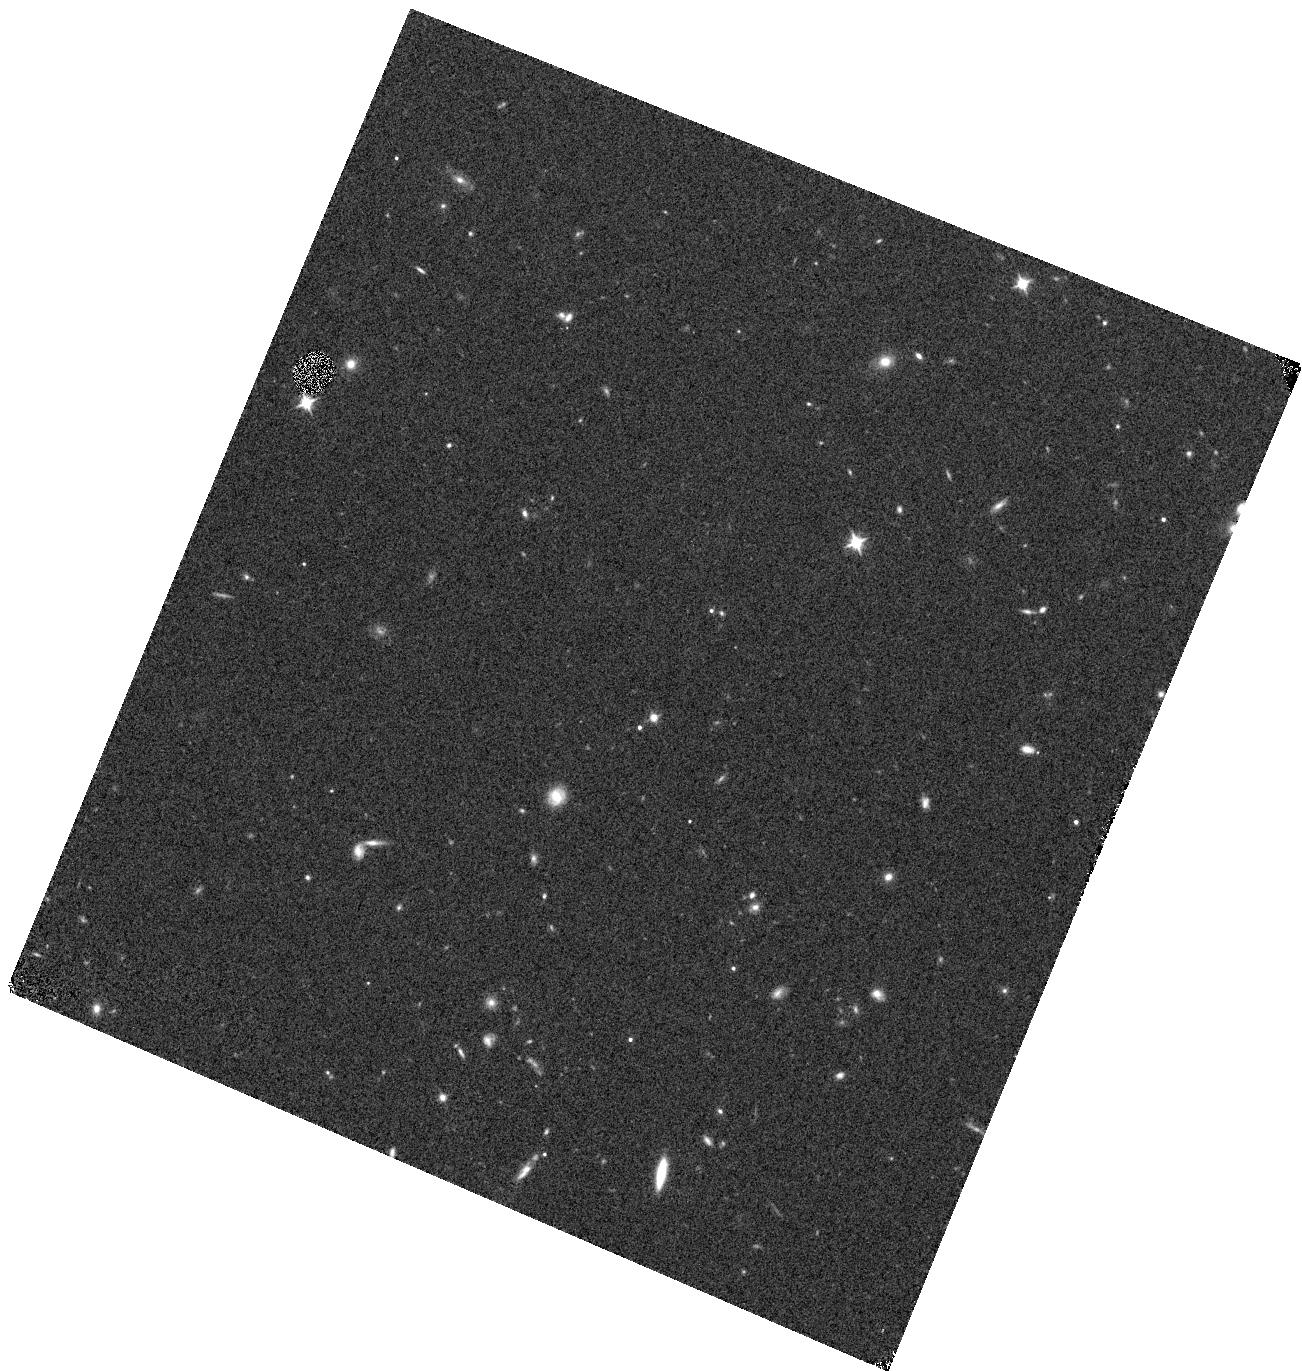
Target: J1621+5155. Instrument: WFC3/IR. Filter: F105W. Exposure: 6 min. Observation ID: hst_12184_47_wfc3_ir_f105w_ibje47

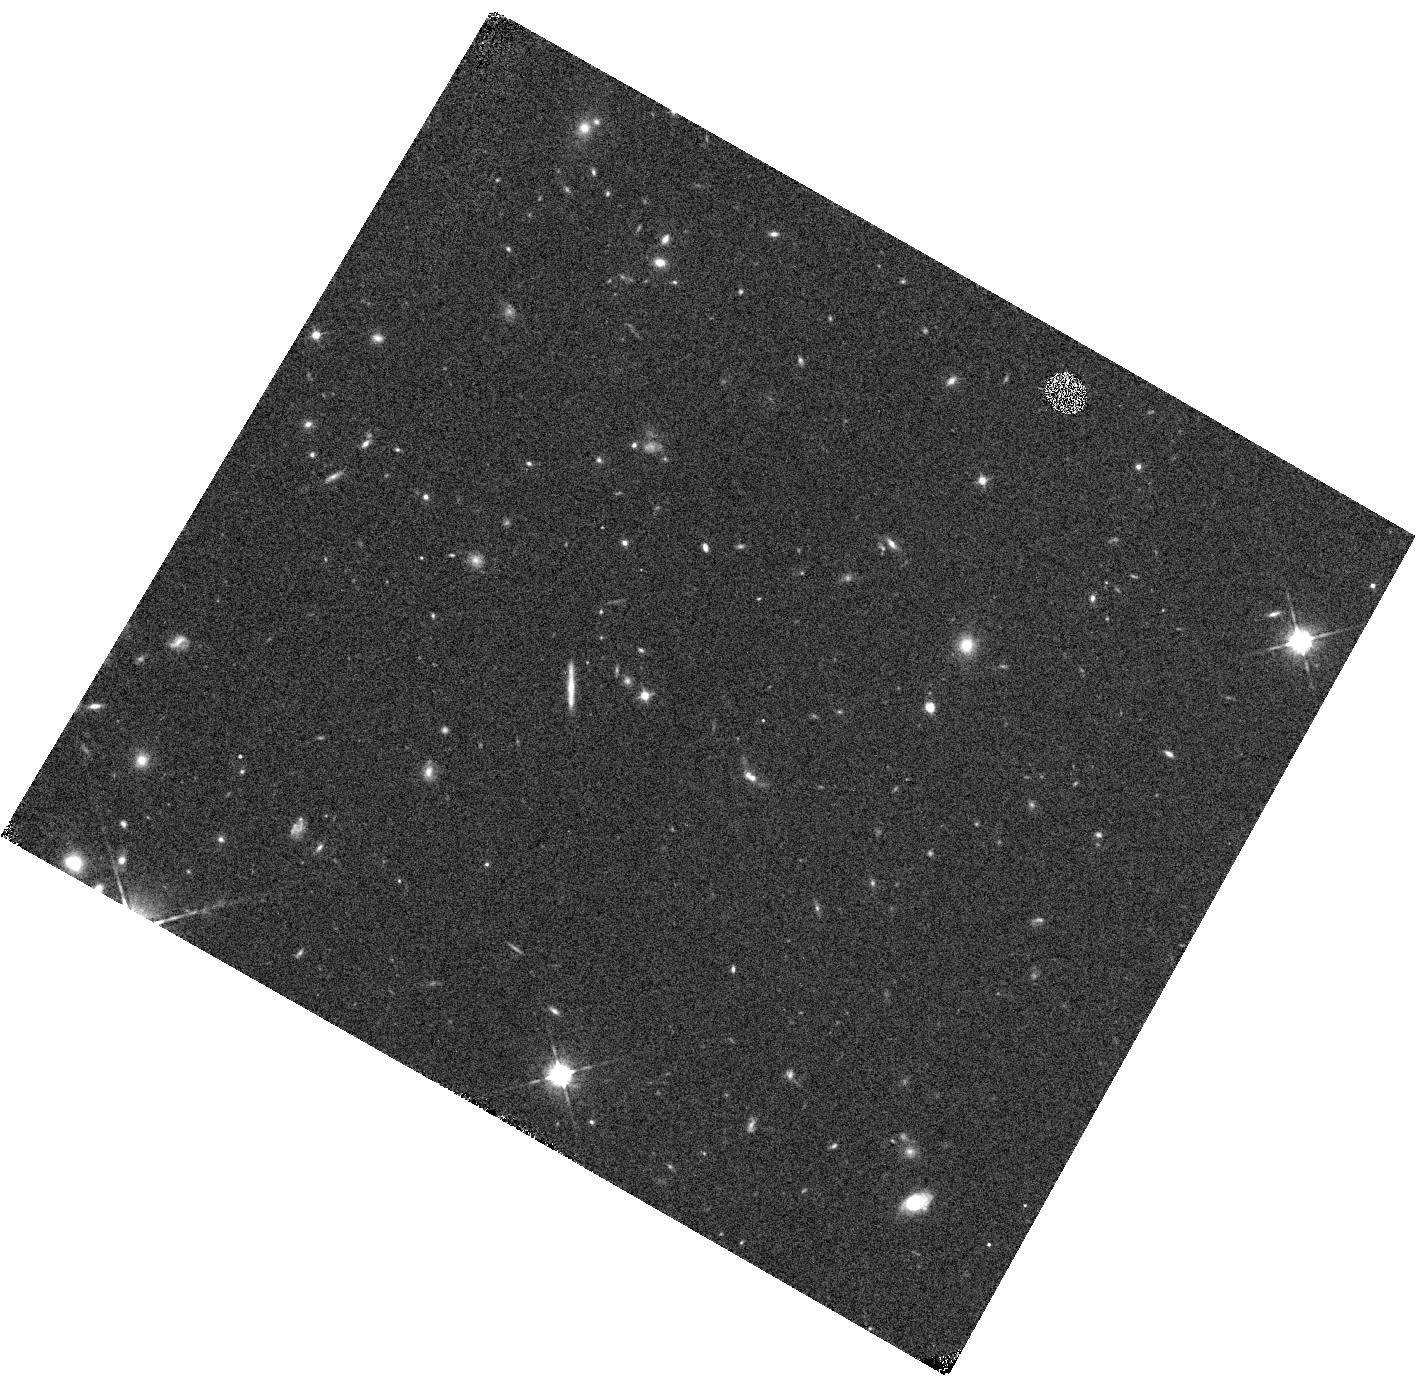
Target: J0148+0600. Instrument: WFC3/IR. Filter: F105W. Exposure: 6 min. Observation ID: hst_12184_51_wfc3_ir_f105w_ibje51

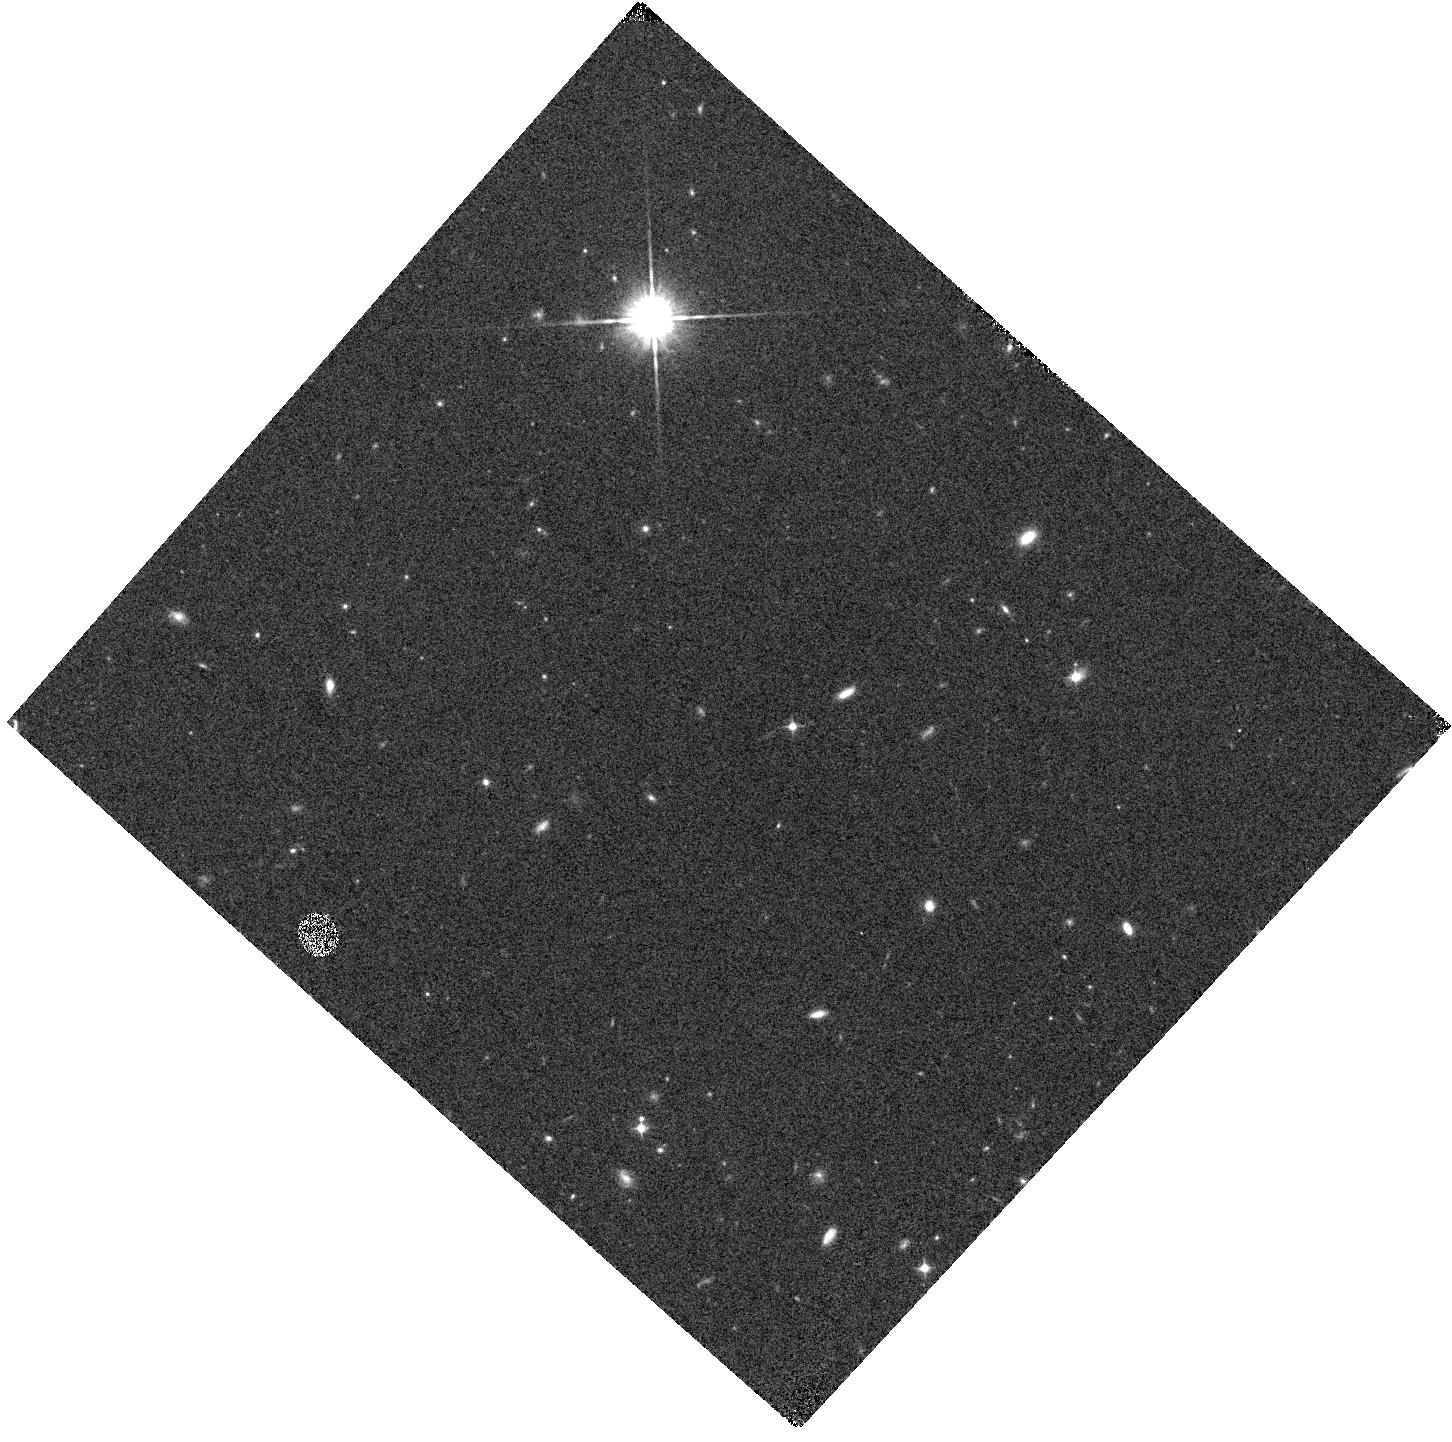
Target: SDSSJ1137+3549. Instrument: WFC3/IR. Filter: F105W. Exposure: 6 min. Observation ID: hst_12184_10_wfc3_ir_f105w_ibje10

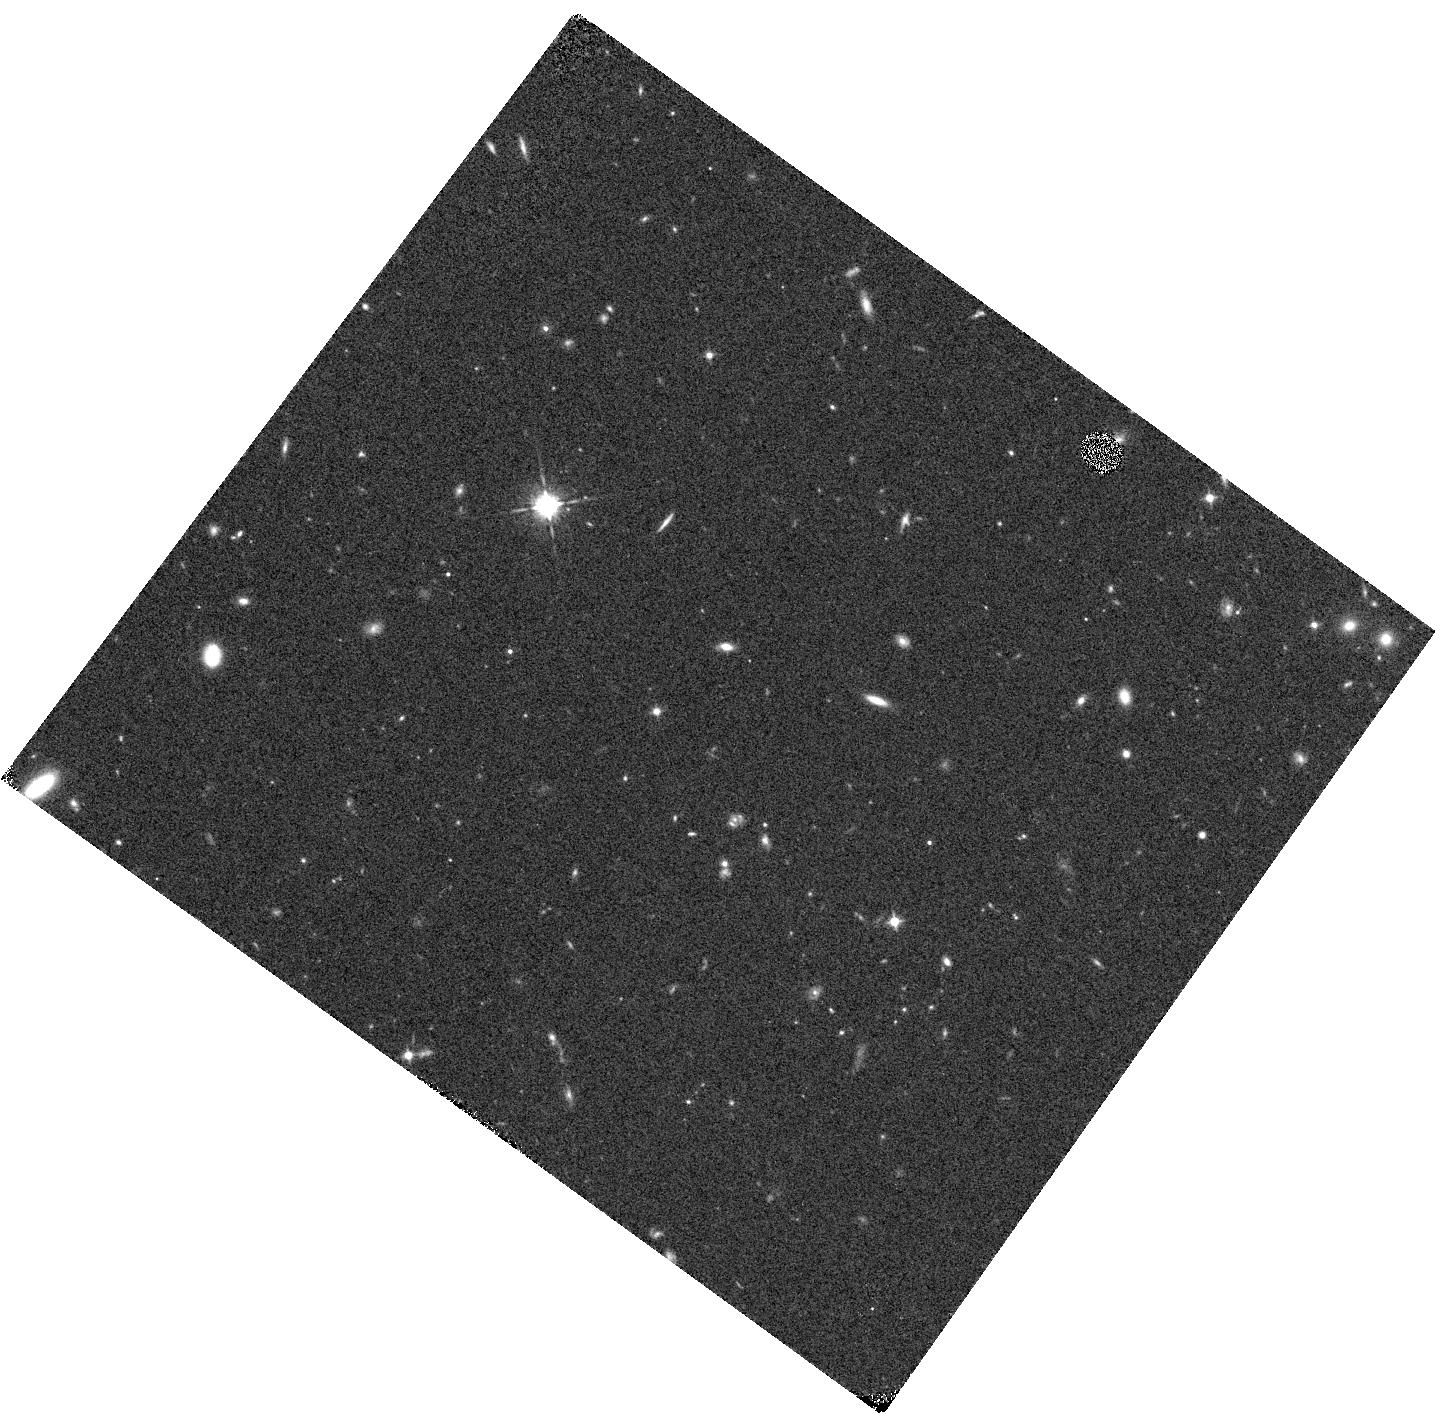
Target: SDSSJ1411+1217. Instrument: WFC3/IR. Filter: F105W. Exposure: 6 min. Observation ID: hst_12184_04_wfc3_ir_f105w_ibje04

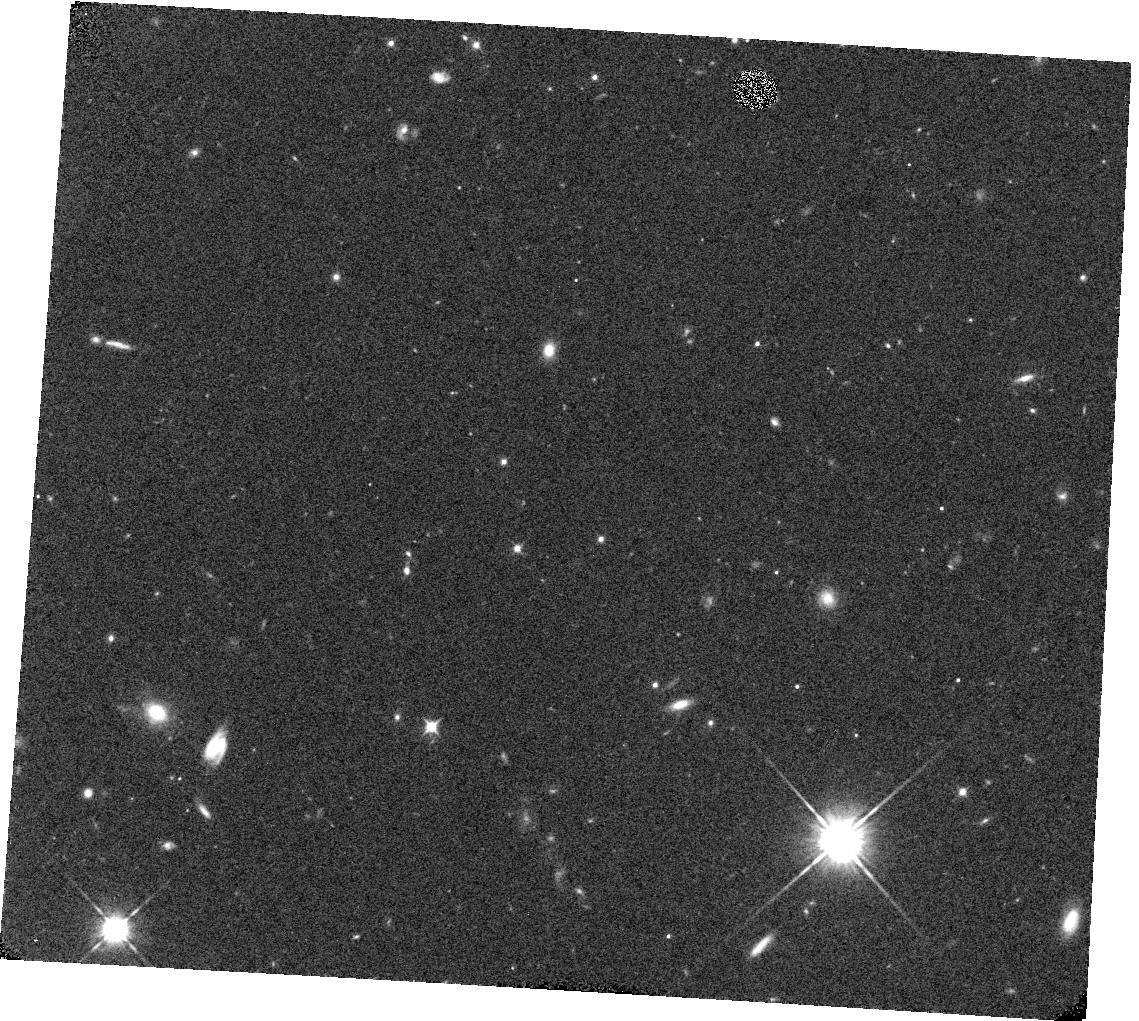
Target: SDSSJ1436+5007. Instrument: WFC3/IR. Filter: F105W. Exposure: 6 min. Observation ID: hst_12184_13_wfc3_ir_f105w_ibje13

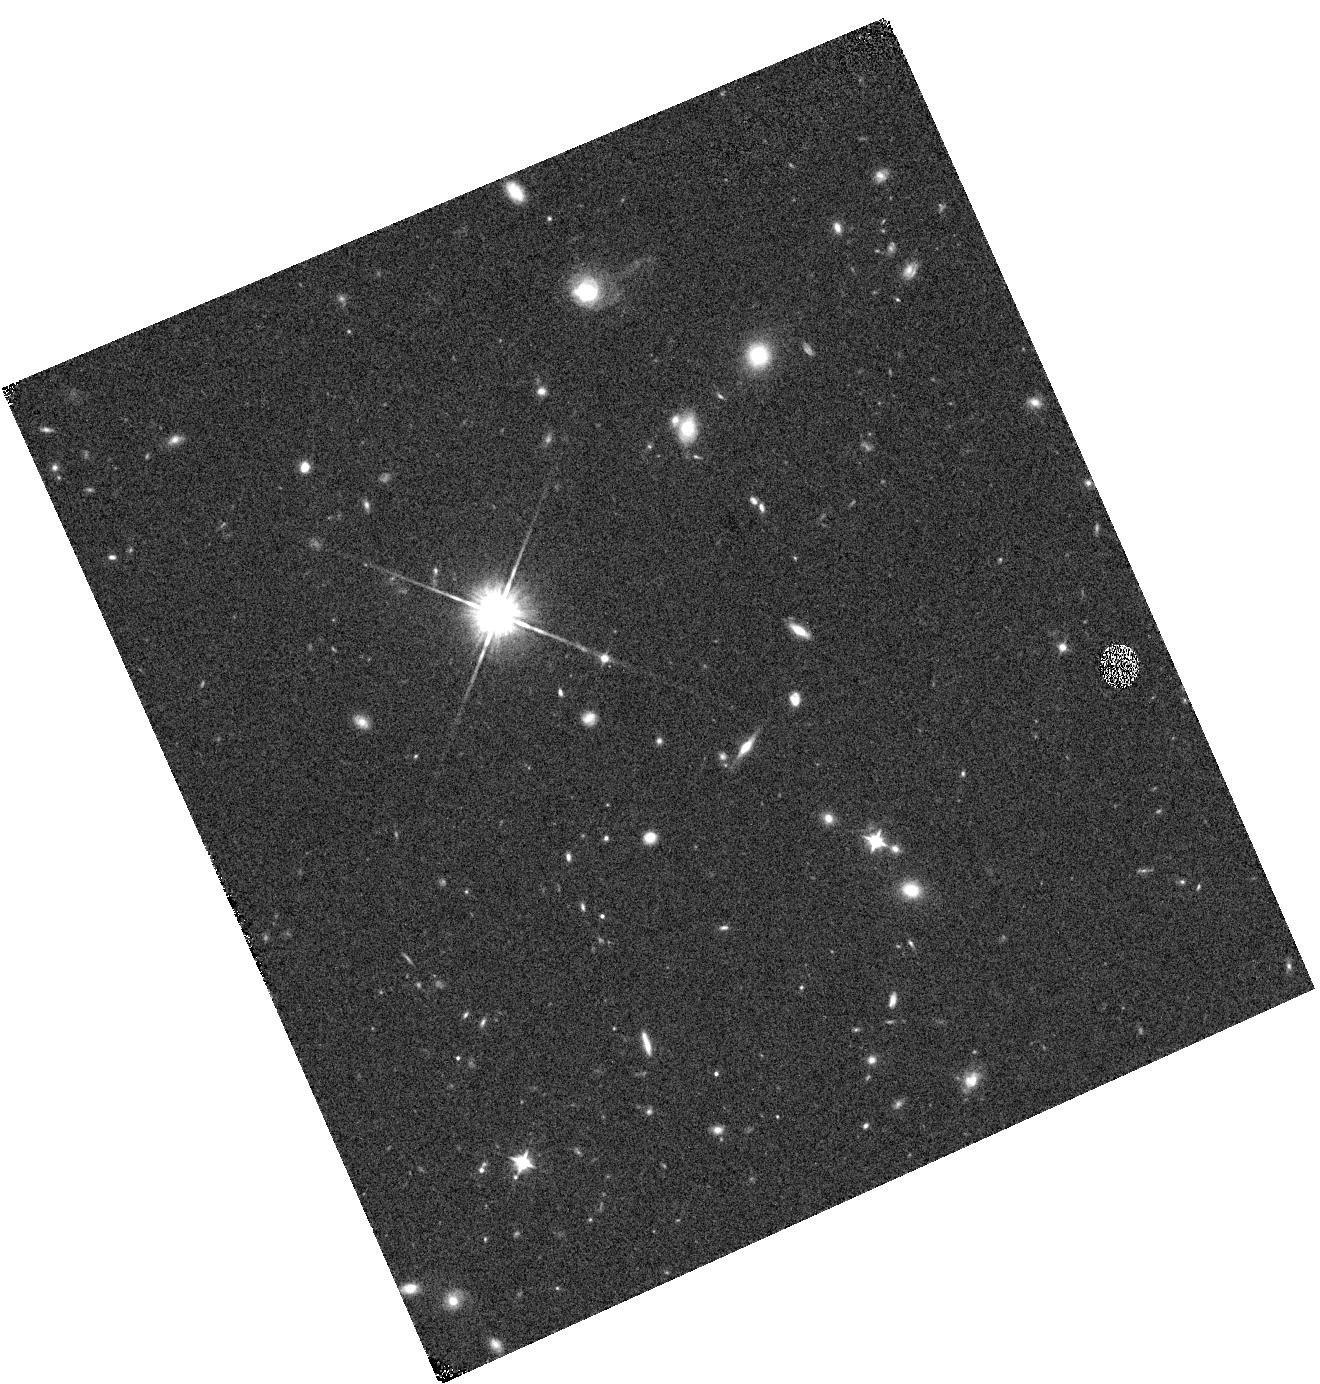
Target: SDSSJ0840+5624. Instrument: WFC3/IR. Filter: F105W. Exposure: 6 min. Observation ID: hst_12184_08_wfc3_ir_f105w_ibje08

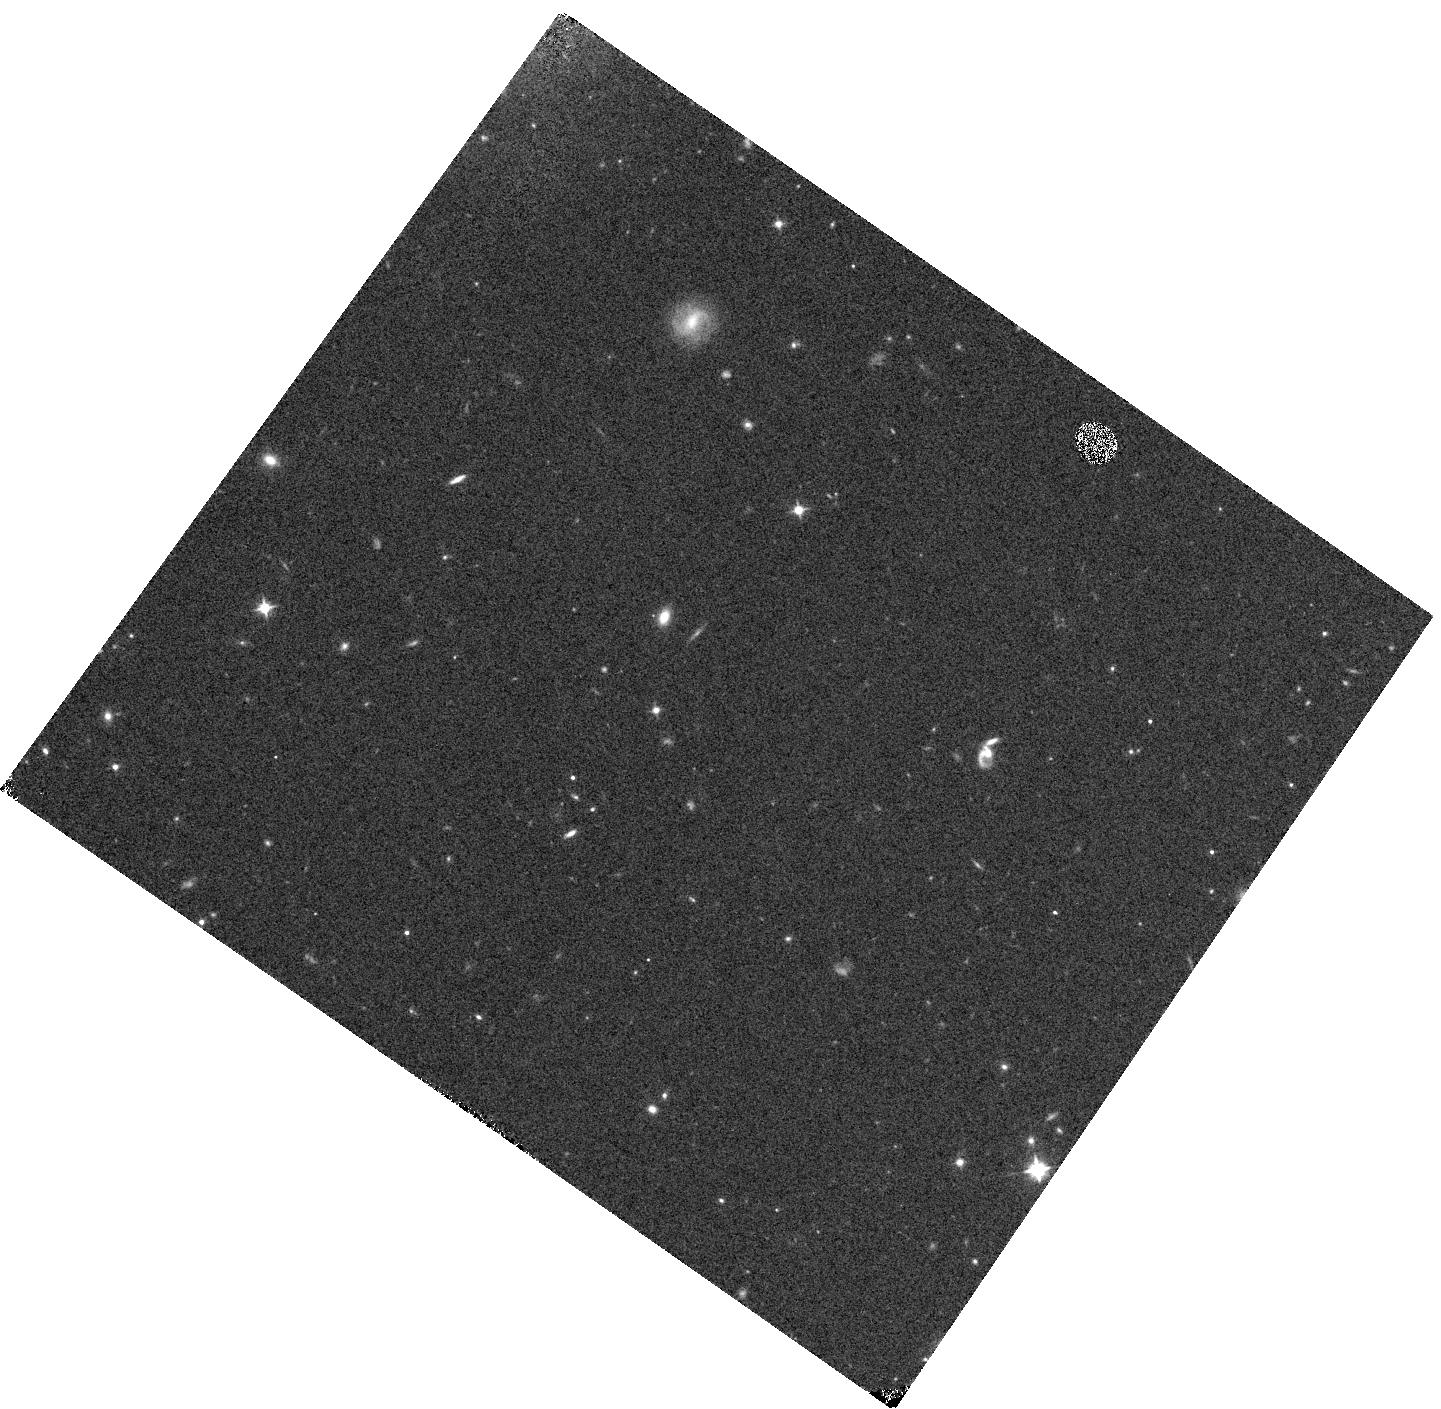
Target: SDSSJ1335+3533. Instrument: WFC3/IR. Filter: F105W. Exposure: 6 min. Observation ID: hst_12184_12_wfc3_ir_f105w_ibje12

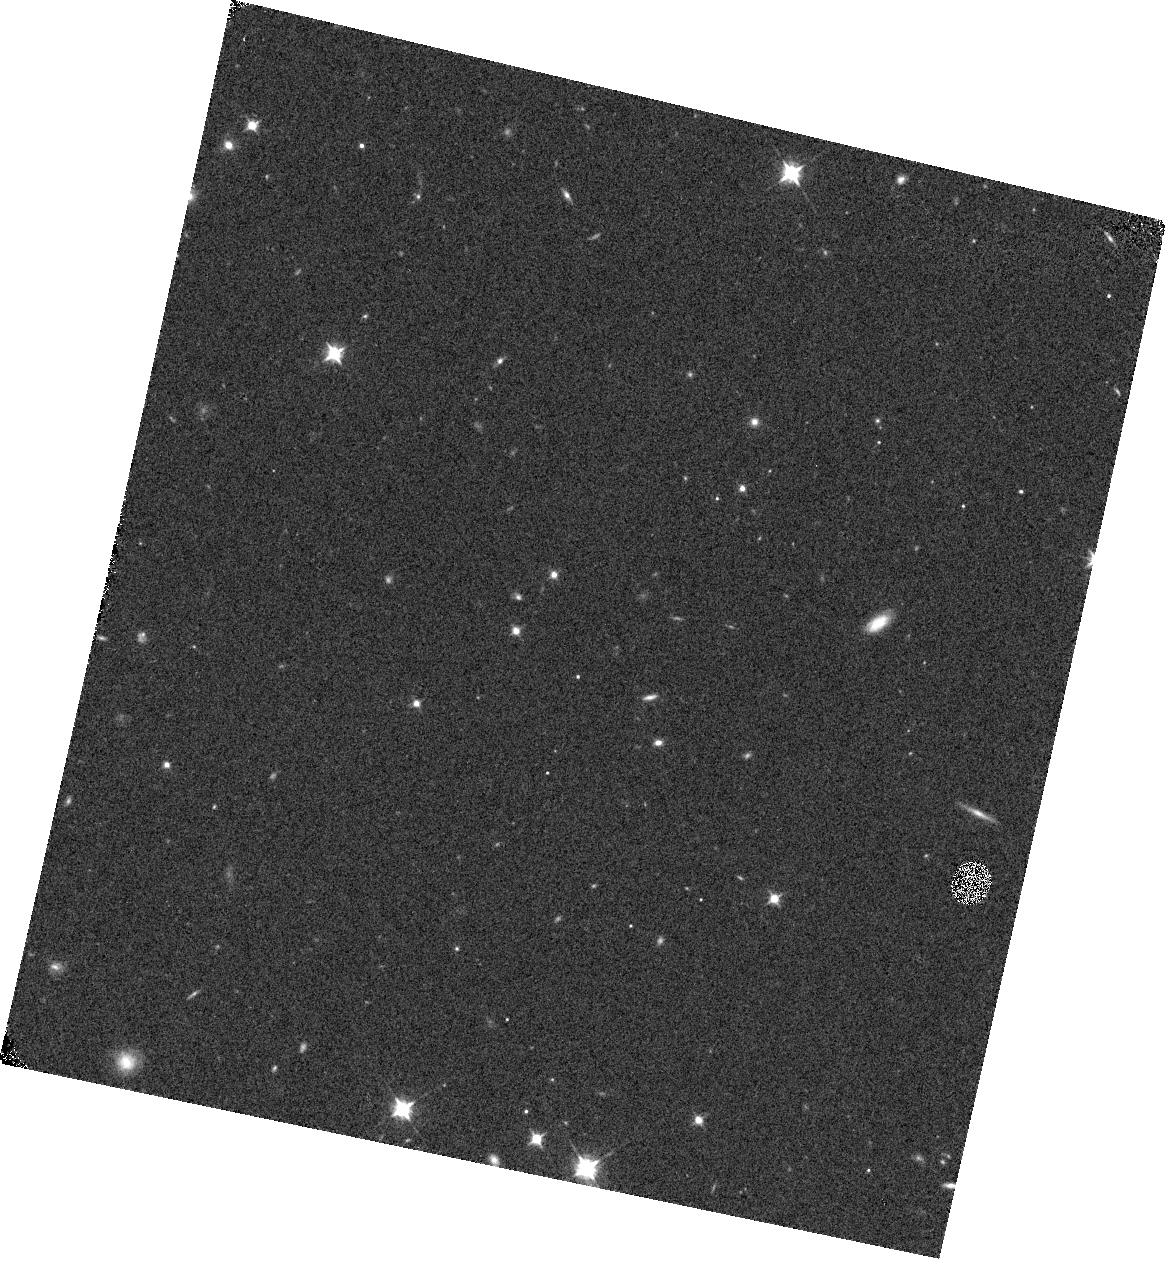
Target: SDSSJ0841+2905. Instrument: WFC3/IR. Filter: F105W. Exposure: 6 min. Observation ID: hst_12184_45_wfc3_ir_f105w_ibje45

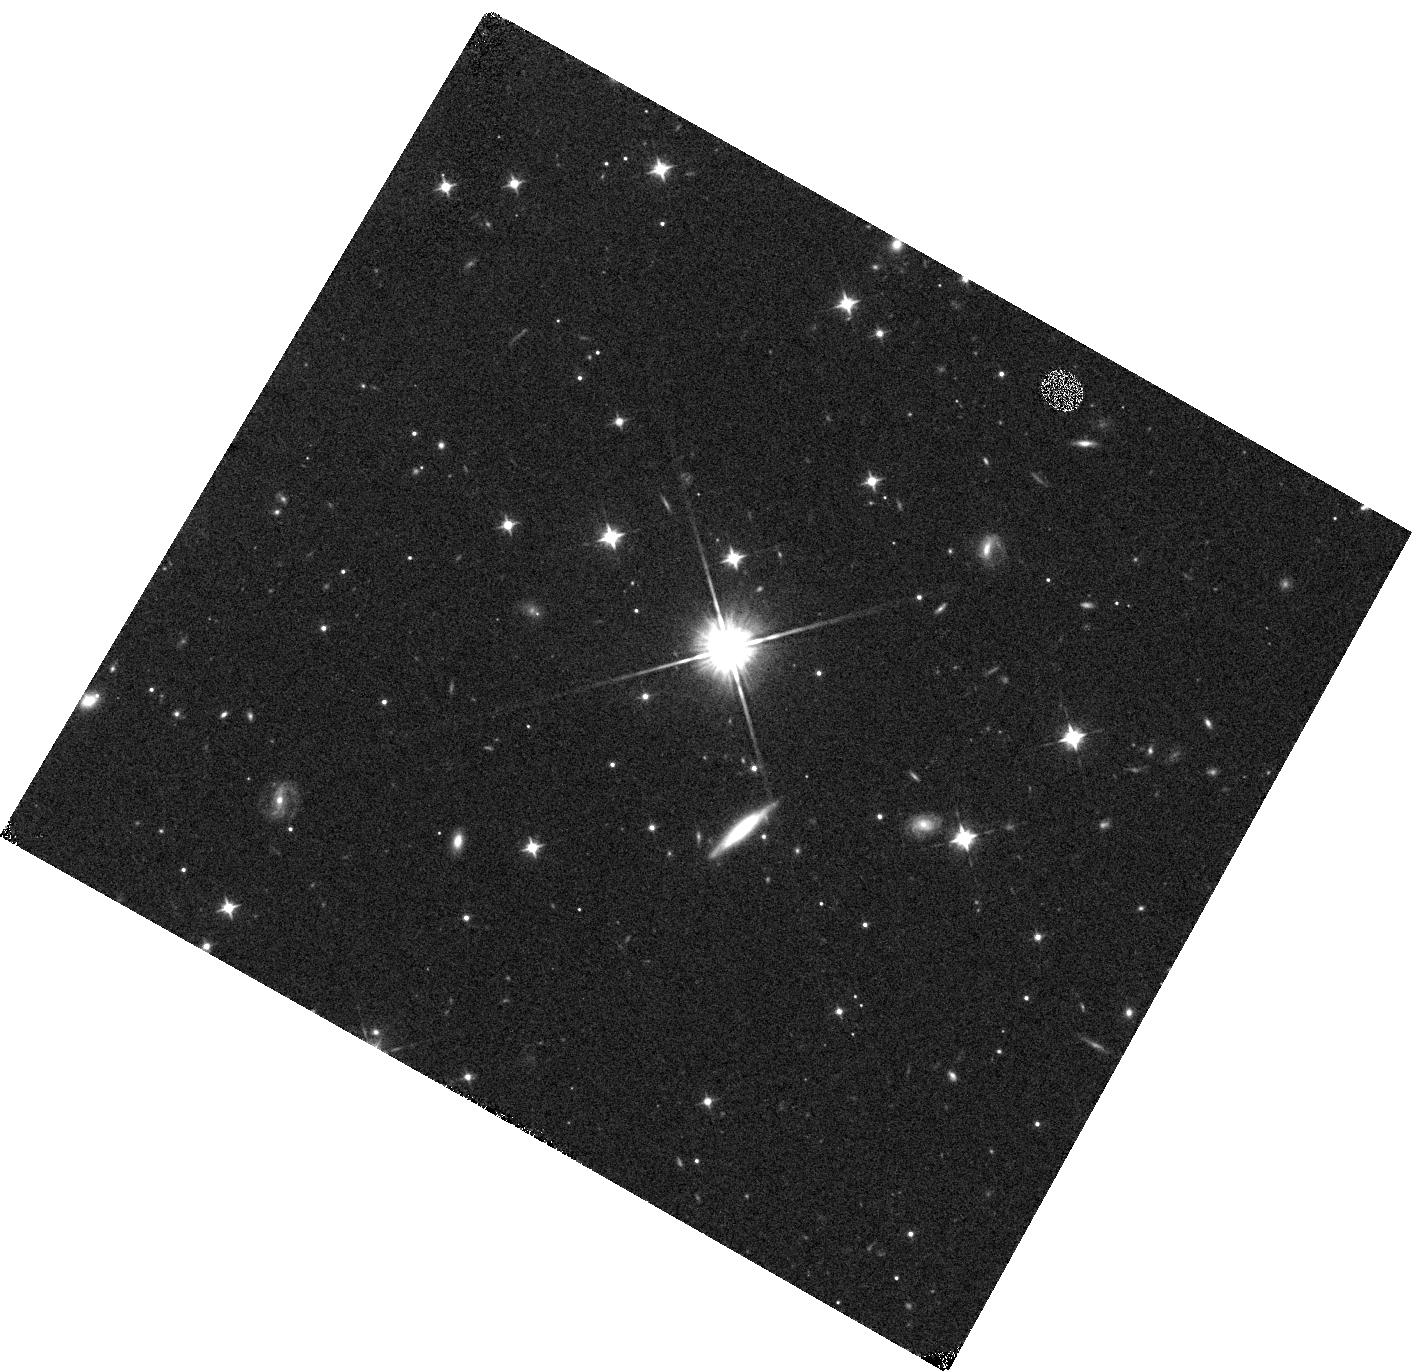
Target: CFHTJ1509-1749. Instrument: WFC3/IR. Filter: F105W. Exposure: 6 min. Observation ID: hst_12184_26_wfc3_ir_f105w_ibje26

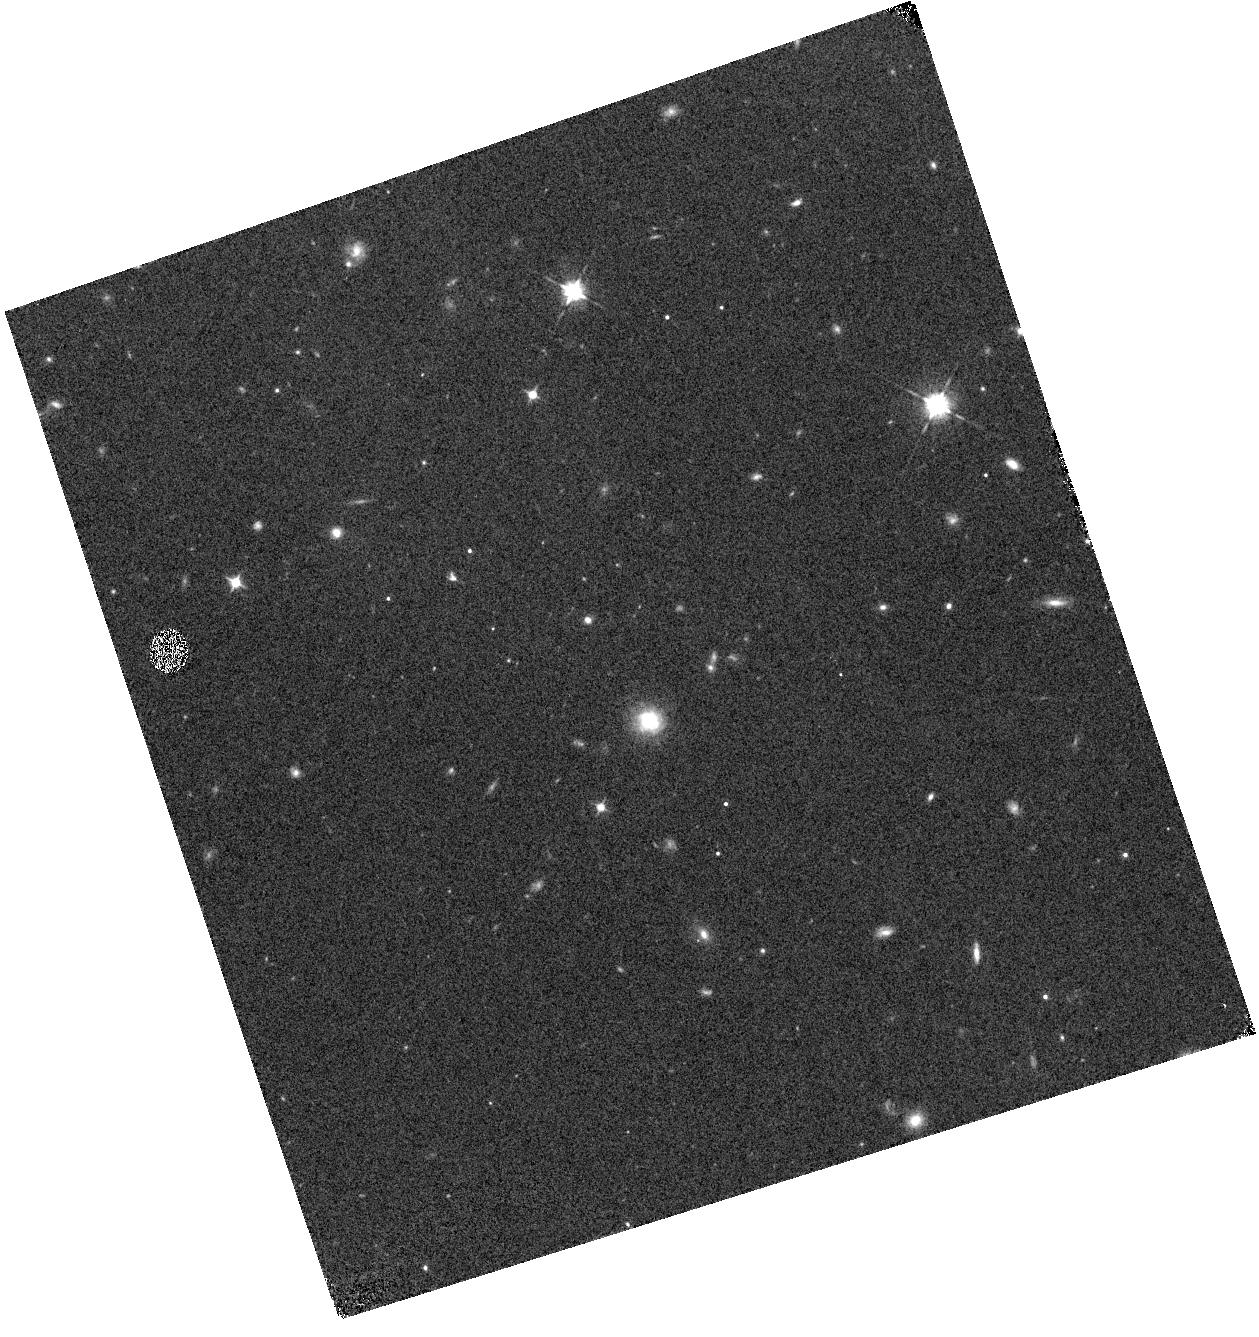
Target: SDSSJ2310+1855. Instrument: WFC3/IR. Filter: F105W. Exposure: 6 min. Observation ID: hst_12184_25_wfc3_ir_f105w_ibje25

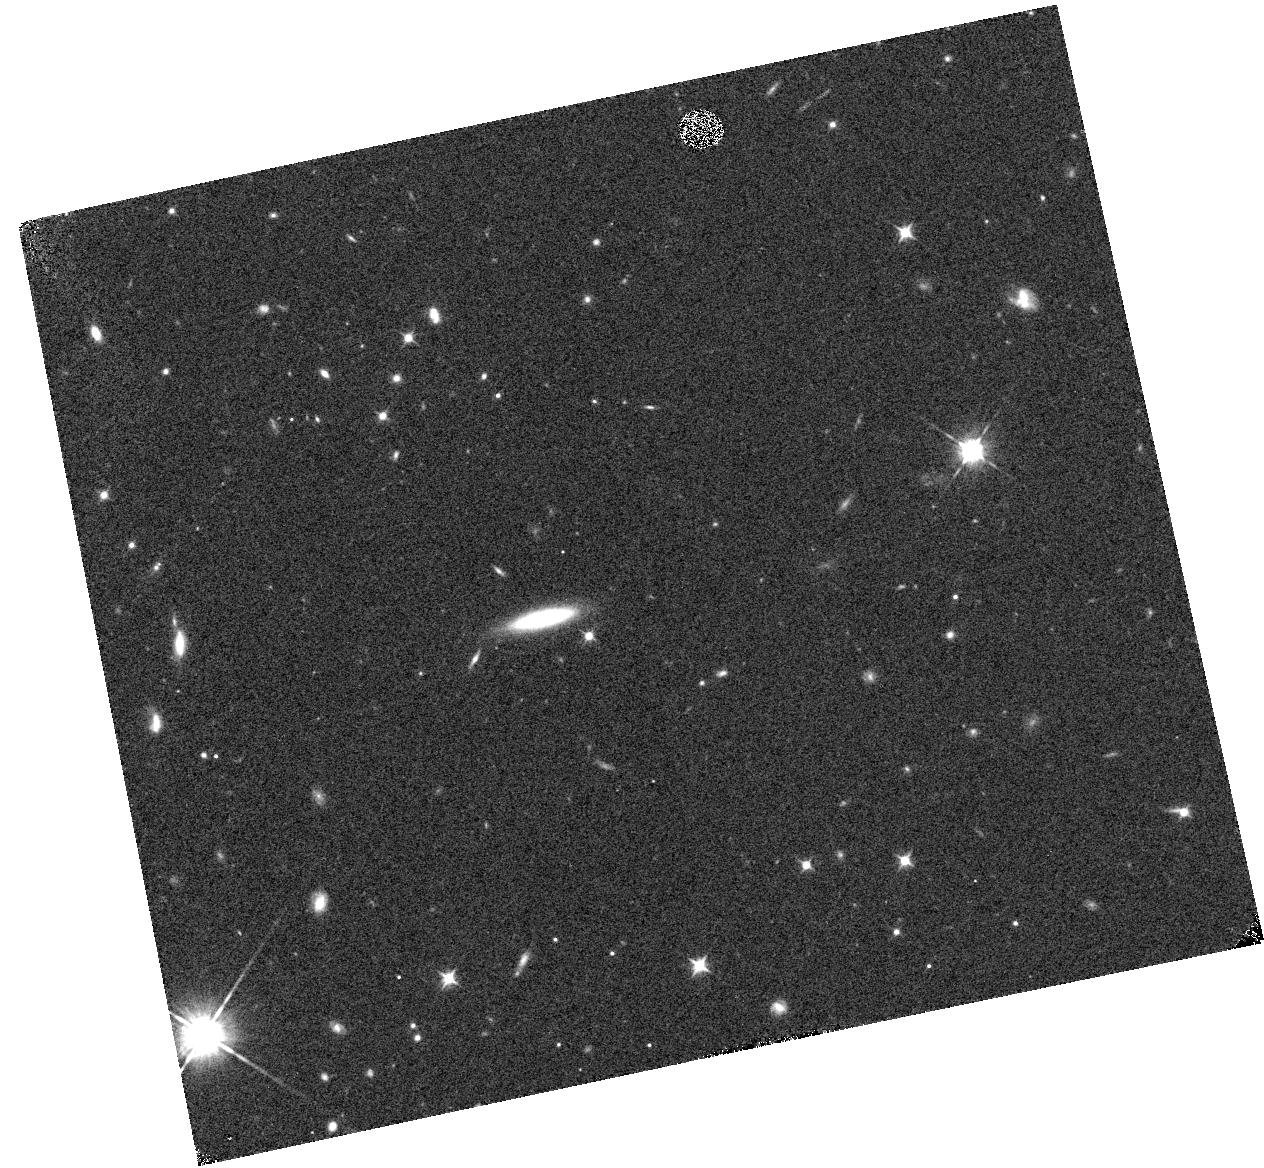
Target: SDSSJ0818+1722. Instrument: WFC3/IR. Filter: F105W. Exposure: 6 min. Observation ID: hst_12184_07_wfc3_ir_f105w_ibje07

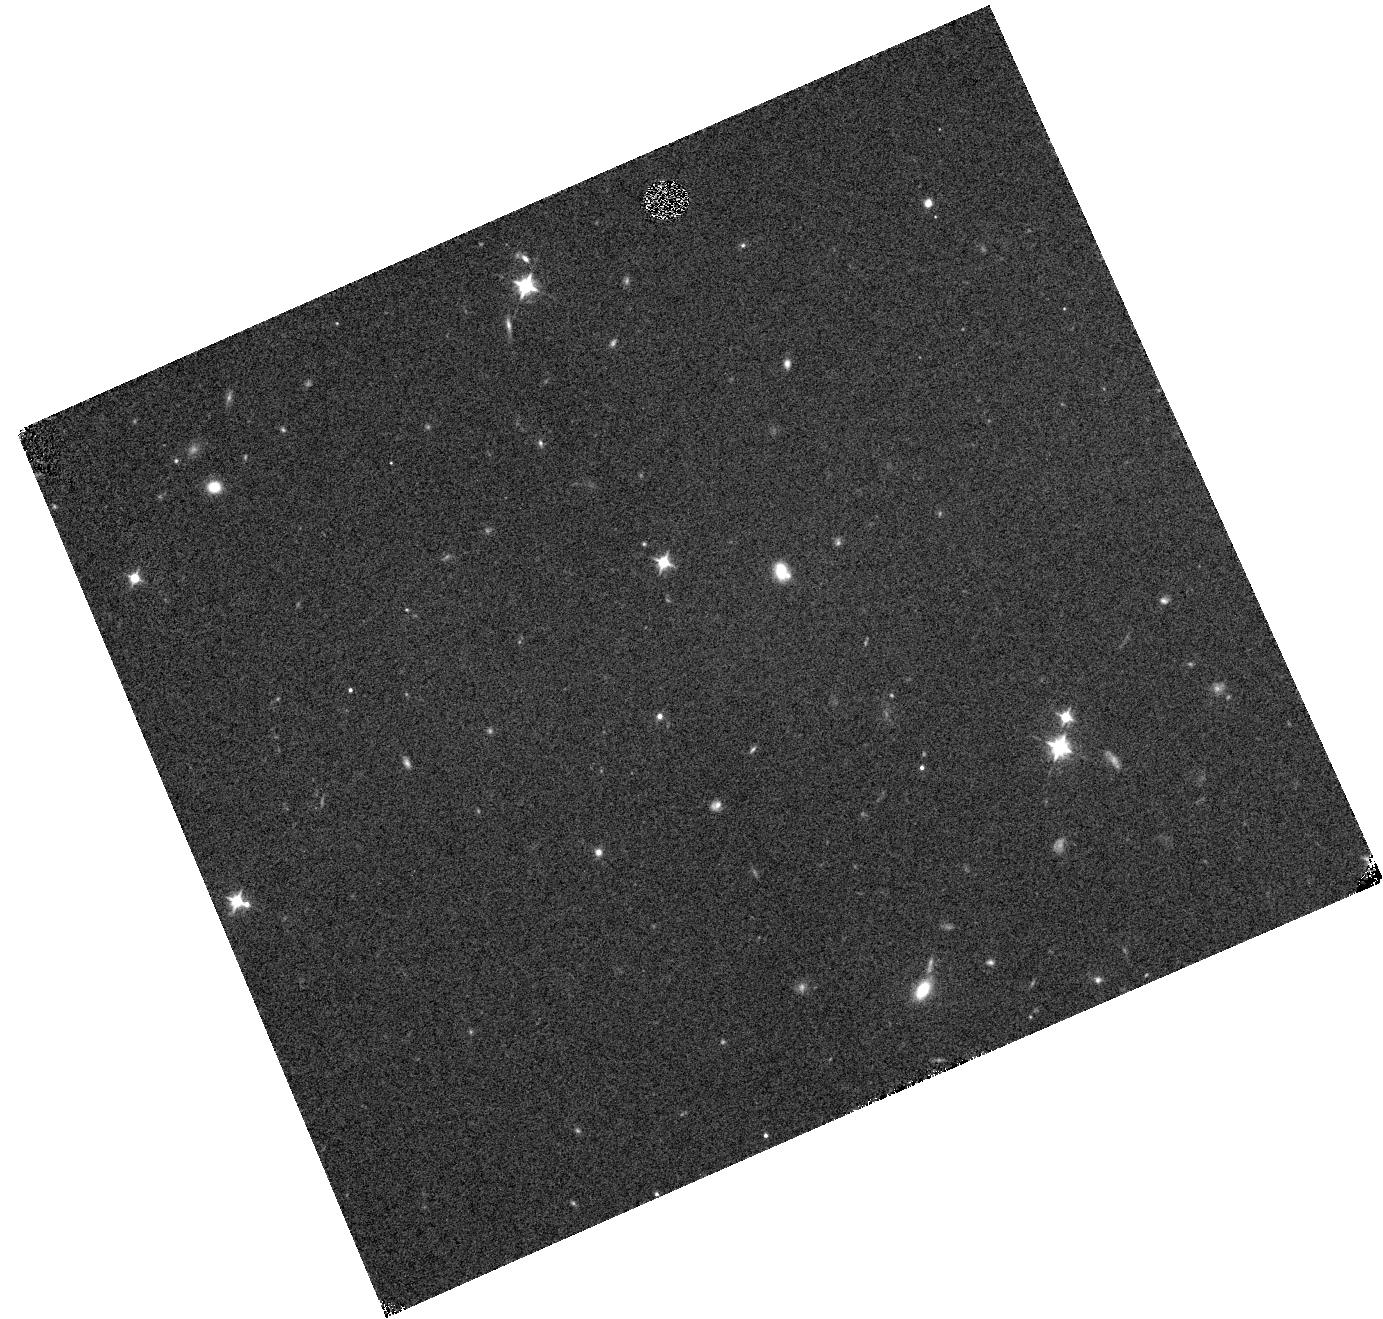
Target: SDSSJ0353+0104. Instrument: WFC3/IR. Filter: F105W. Exposure: 6 min. Observation ID: hst_12184_16_wfc3_ir_f105w_ibje16

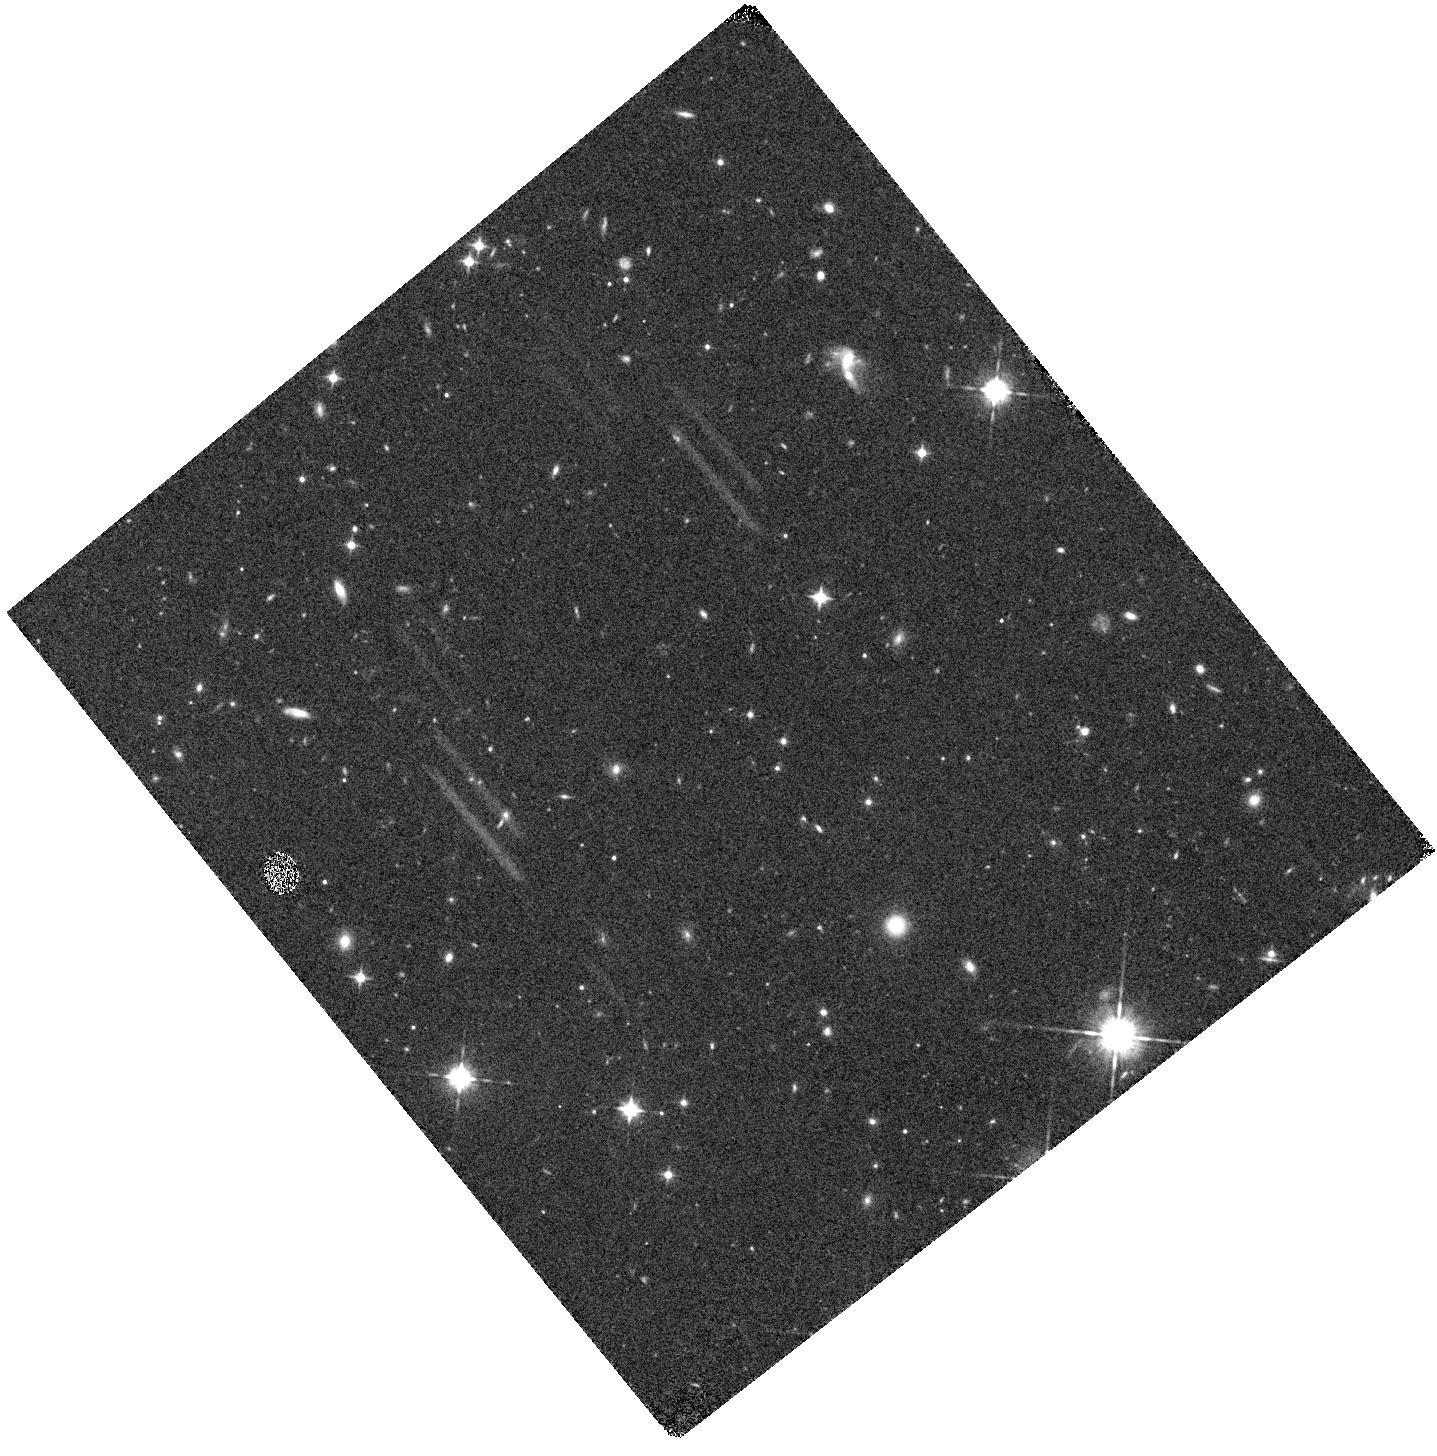
Target: SDSSJ2147+0107. Instrument: WFC3/IR. Filter: F105W. Exposure: 20 min. Observation ID: hst_12184_22_wfc3_ir_f105w_ibje22

A SNAP Survey for Gravitational Lenses Among z~6 Quasars (PI: Fan, Xiaohui)

We propose a SNAP imaging survey of a complete sample of 54 quasars at 5.7 < z < 6.4 using HST/WFC3-IR to quantify the prevalence of strongly lensed quasars at z~6. Gravitational lensing magnification bias, boosted by the observed steep luminosity function of high-redshift quasars, strongly suggest that lenses should be common amongst the highest-redshift quasars known. However, the highest redshift strongly lensed quasar known is only at z=4.8; but among the 59 quasars known at z>5.9, only five have been imaged with HST. Our HST images will be sensitive to the multiple images of lensed quasar, even at small separations and large flux ratios. Based on the current best estimate of the quasar luminosity function, we expect to discover 2-9 strongly lensed quasars in our entire sample, or 1-4 for the nominal SNAP completion rate of 40%. This program will likely discover the first quasar lenses at z~6, enabling detailed follow-up observations to constrain lensing models, to study quasar host galaxy properties and to probe the small-scale structure of the IGM. The measurement of or upper limit on the lensing fraction will strongly constrain the bright end of the quasar luminosity function, leading to important constraints on models of quasar evolution and allowing us to better quantify the quasar contribution to the reionization photon budget.